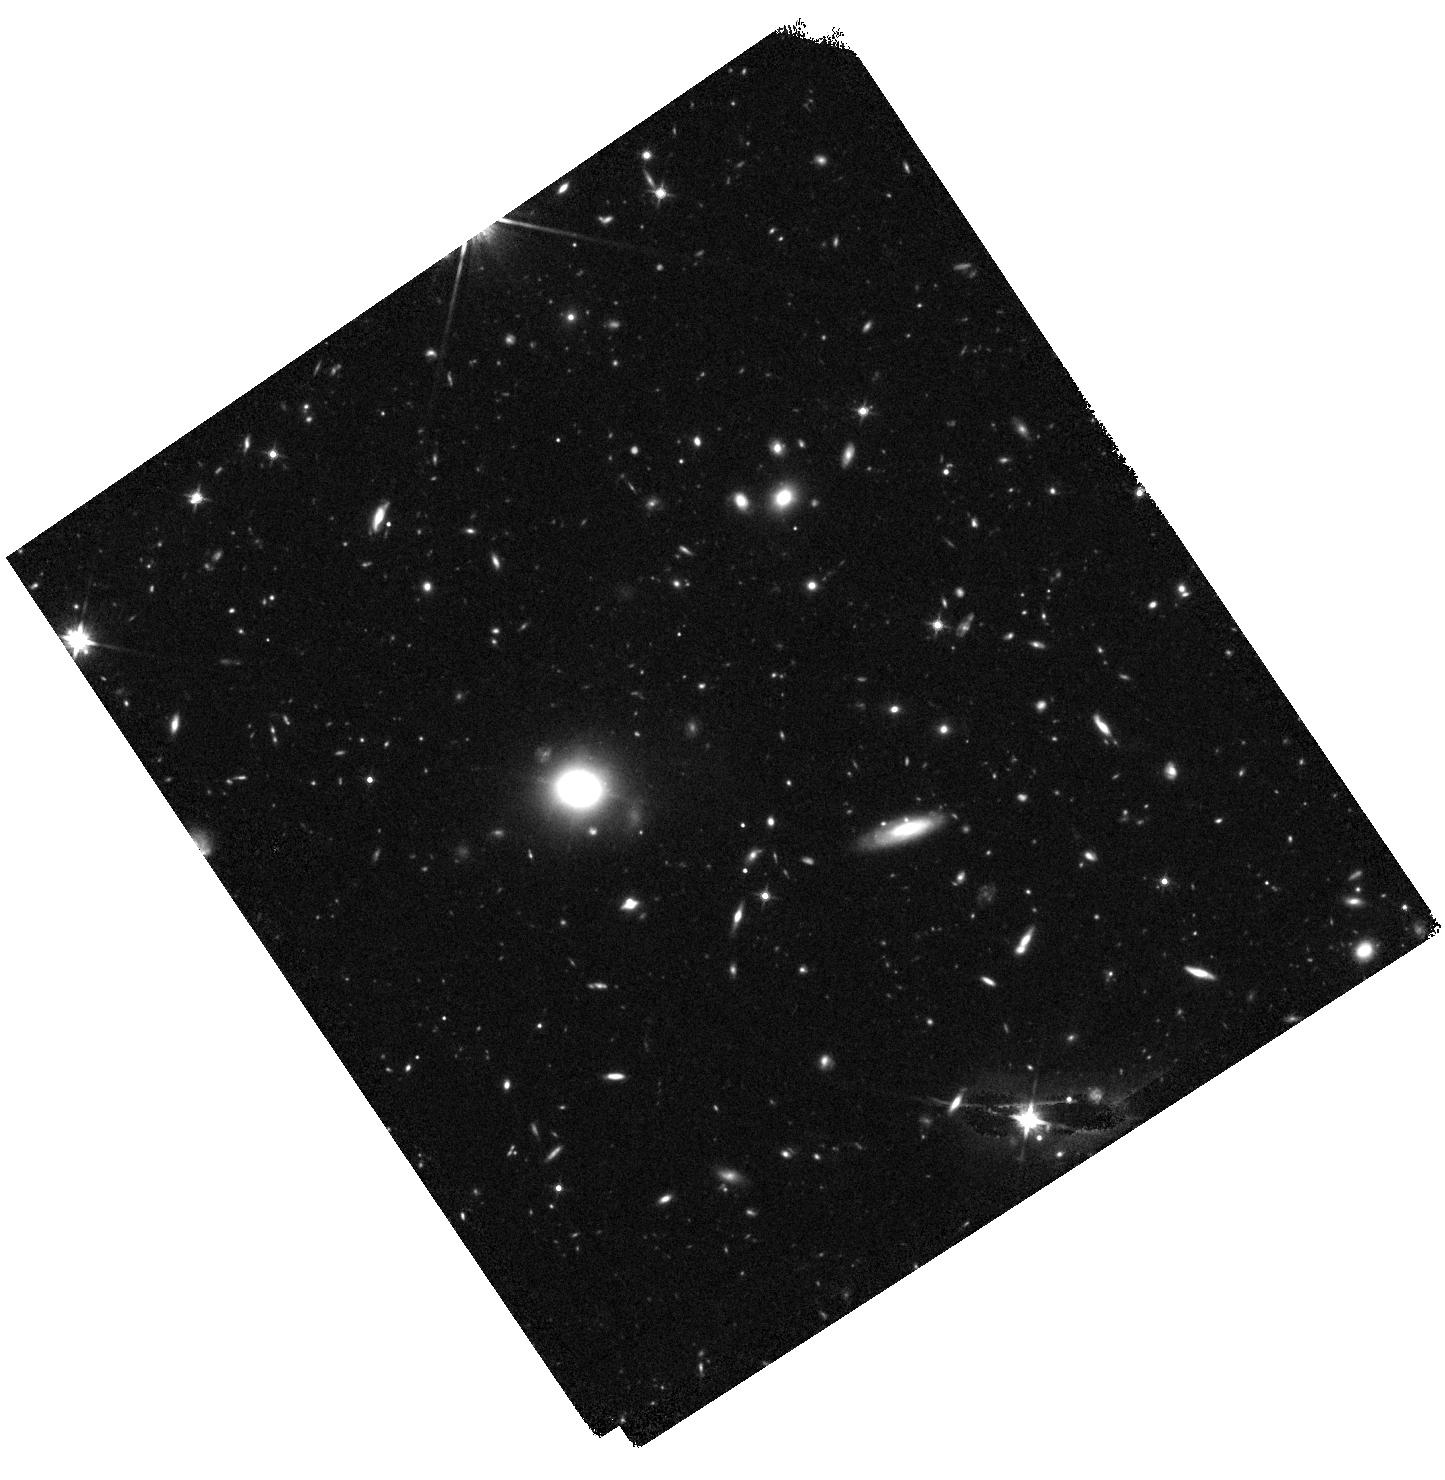
Target: Q2343-CENTER. Instrument: WFC3/IR. Filter: F140W. Exposure: 44 min. Observation ID: hst_14620_14_wfc3_ir_f140w_id7l14

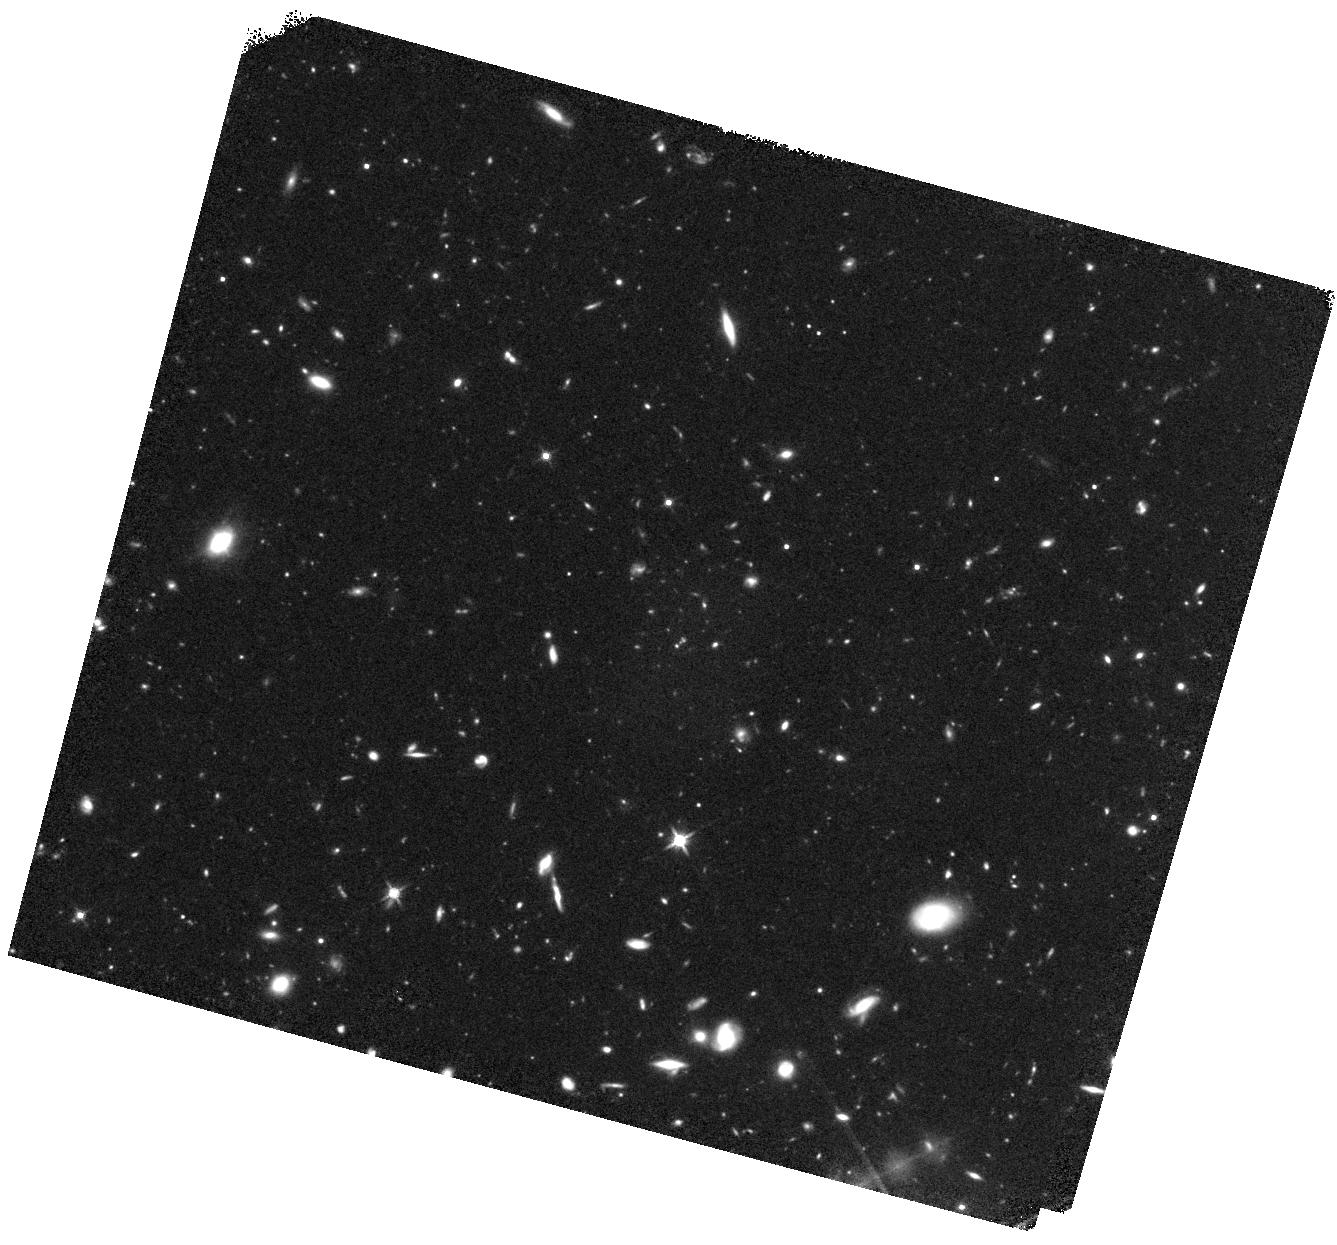
Target: Q2343-CENTER. Instrument: WFC3/IR. Filter: F140W. Exposure: 44 min. Observation ID: hst_14620_04_wfc3_ir_f140w_id7l04

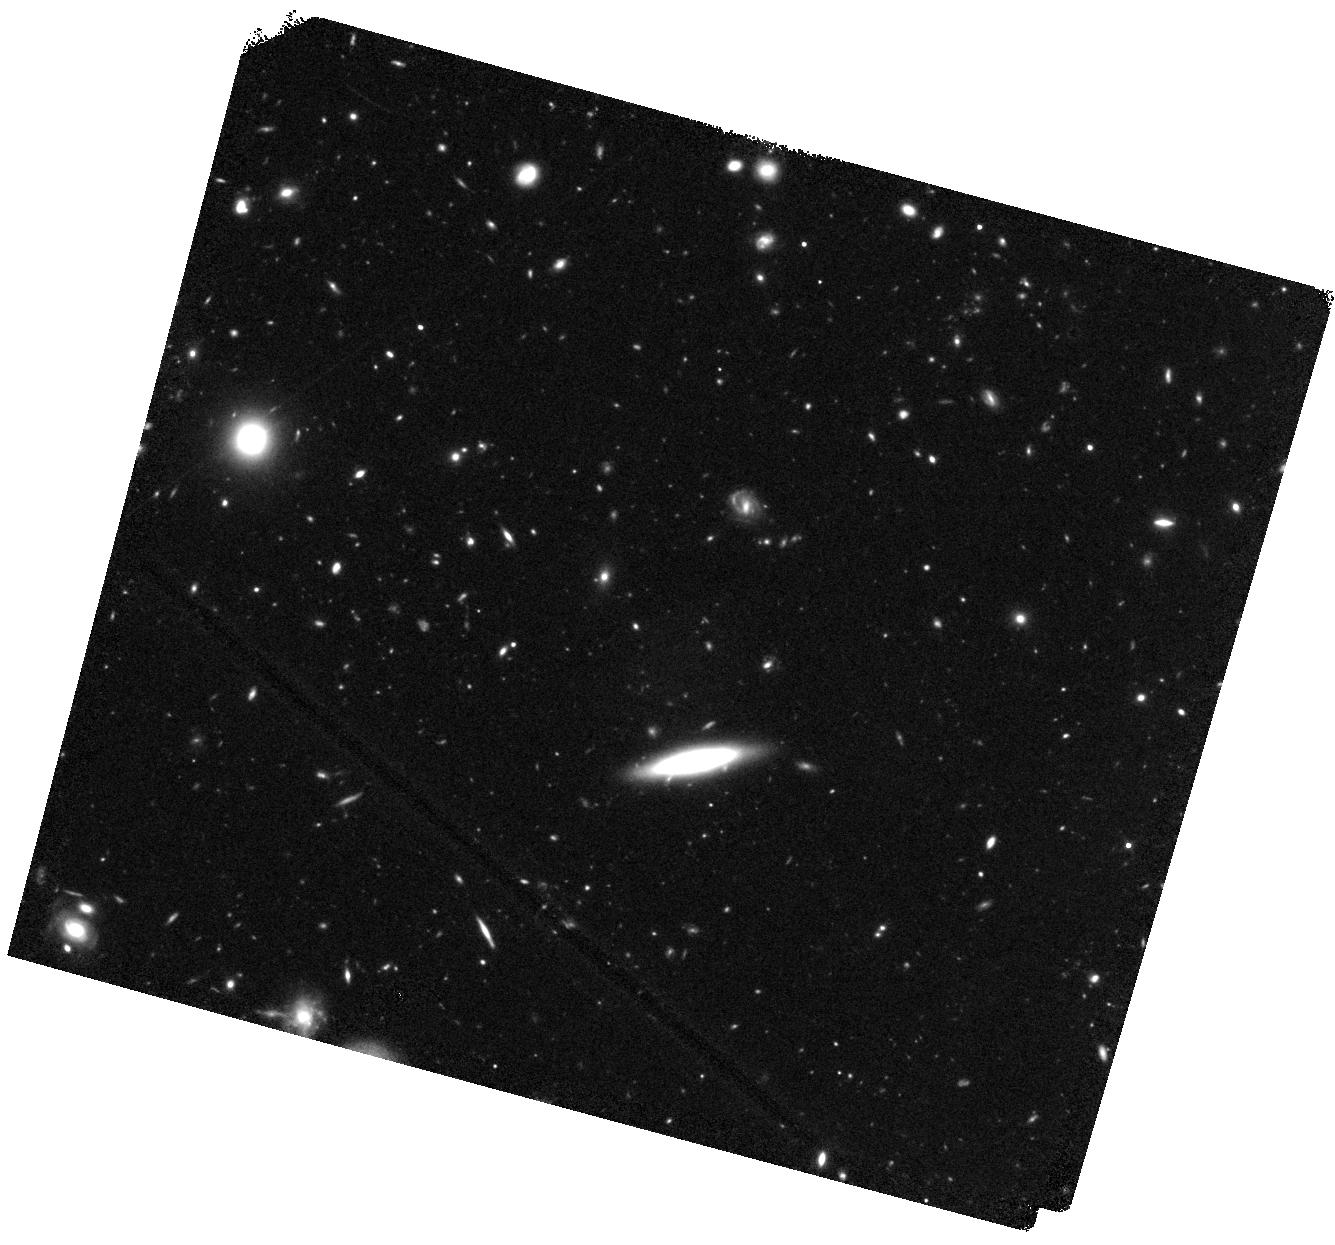
Target: Q2343-CENTER. Instrument: WFC3/IR. Filter: F140W. Exposure: 44 min. Observation ID: hst_14620_03_wfc3_ir_f140w_id7l03

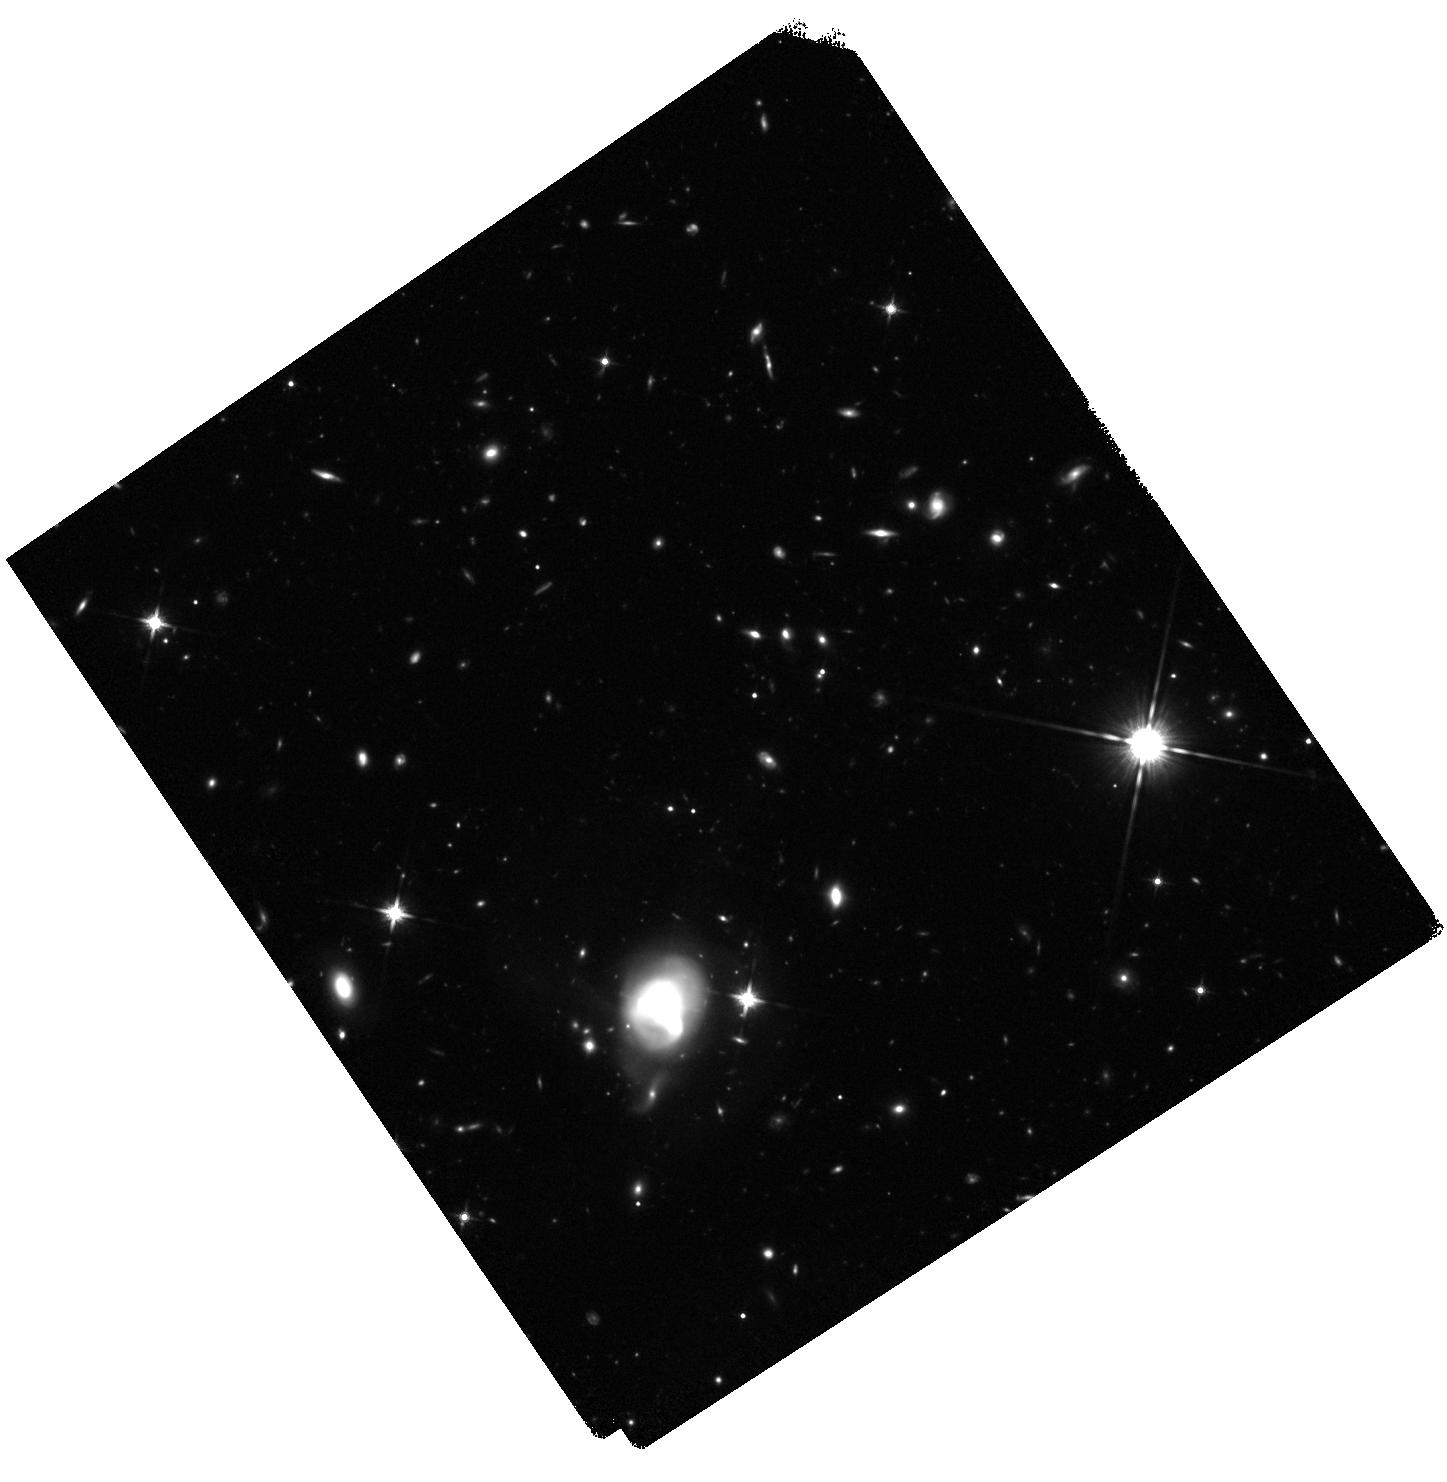
Target: Q2343-CENTER. Instrument: WFC3/IR. Filter: F140W. Exposure: 44 min. Observation ID: hst_14620_11_wfc3_ir_f140w_id7l11

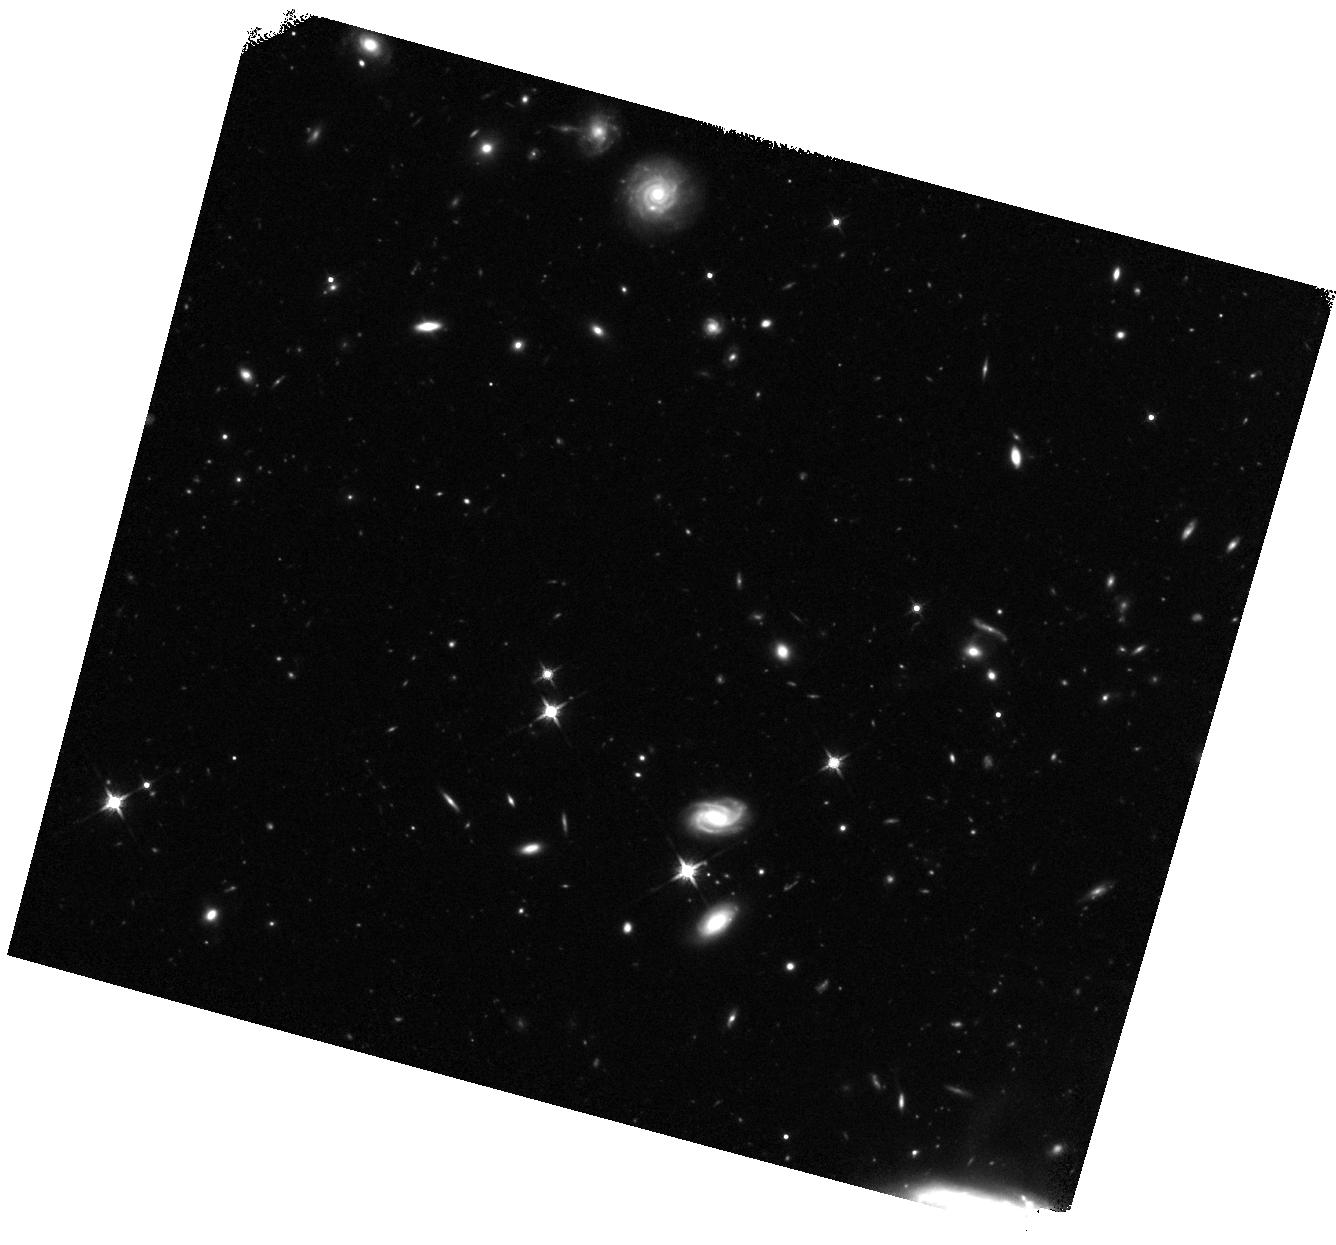
Target: Q2343-CENTER. Instrument: WFC3/IR. Filter: F140W. Exposure: 44 min. Observation ID: hst_14620_07_wfc3_ir_f140w_id7l07

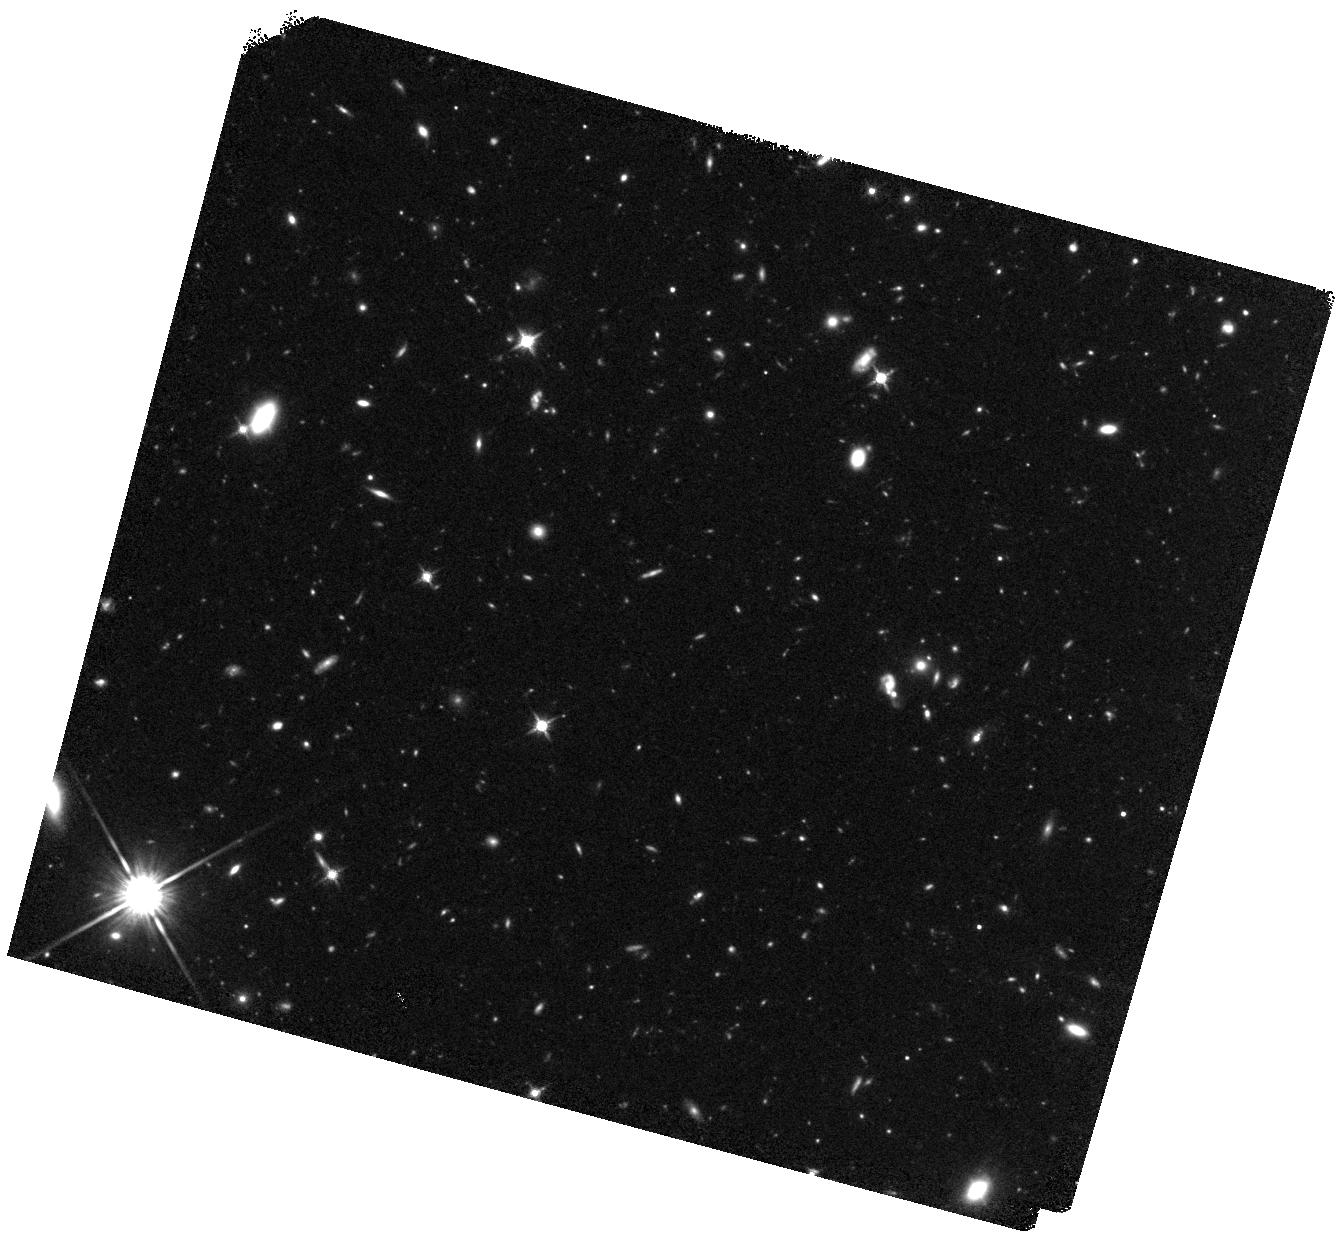
Target: Q2343-CENTER. Instrument: WFC3/IR. Filter: F140W. Exposure: 44 min. Observation ID: hst_14620_01_wfc3_ir_f140w_id7l01

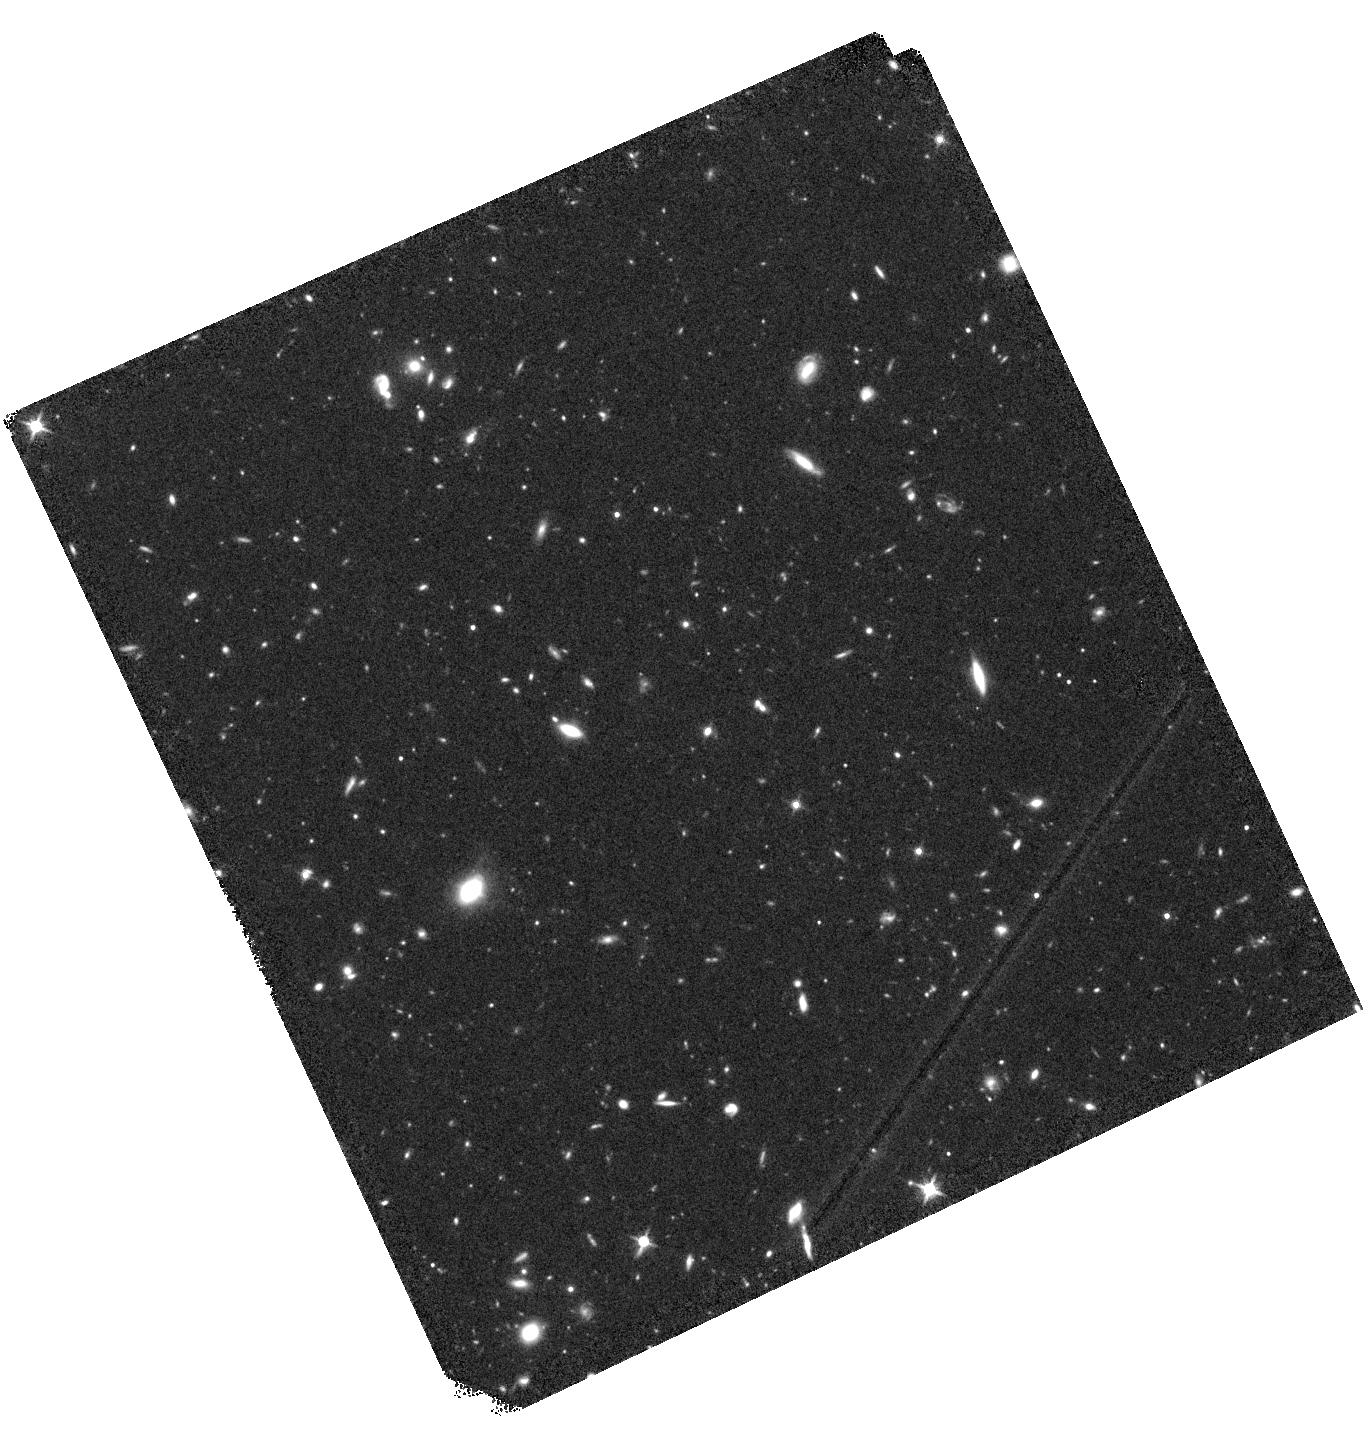
Target: Q2343-CENTER. Instrument: WFC3/IR. Filter: F140W. Exposure: 44 min. Observation ID: hst_14620_12_wfc3_ir_f140w_id7l12

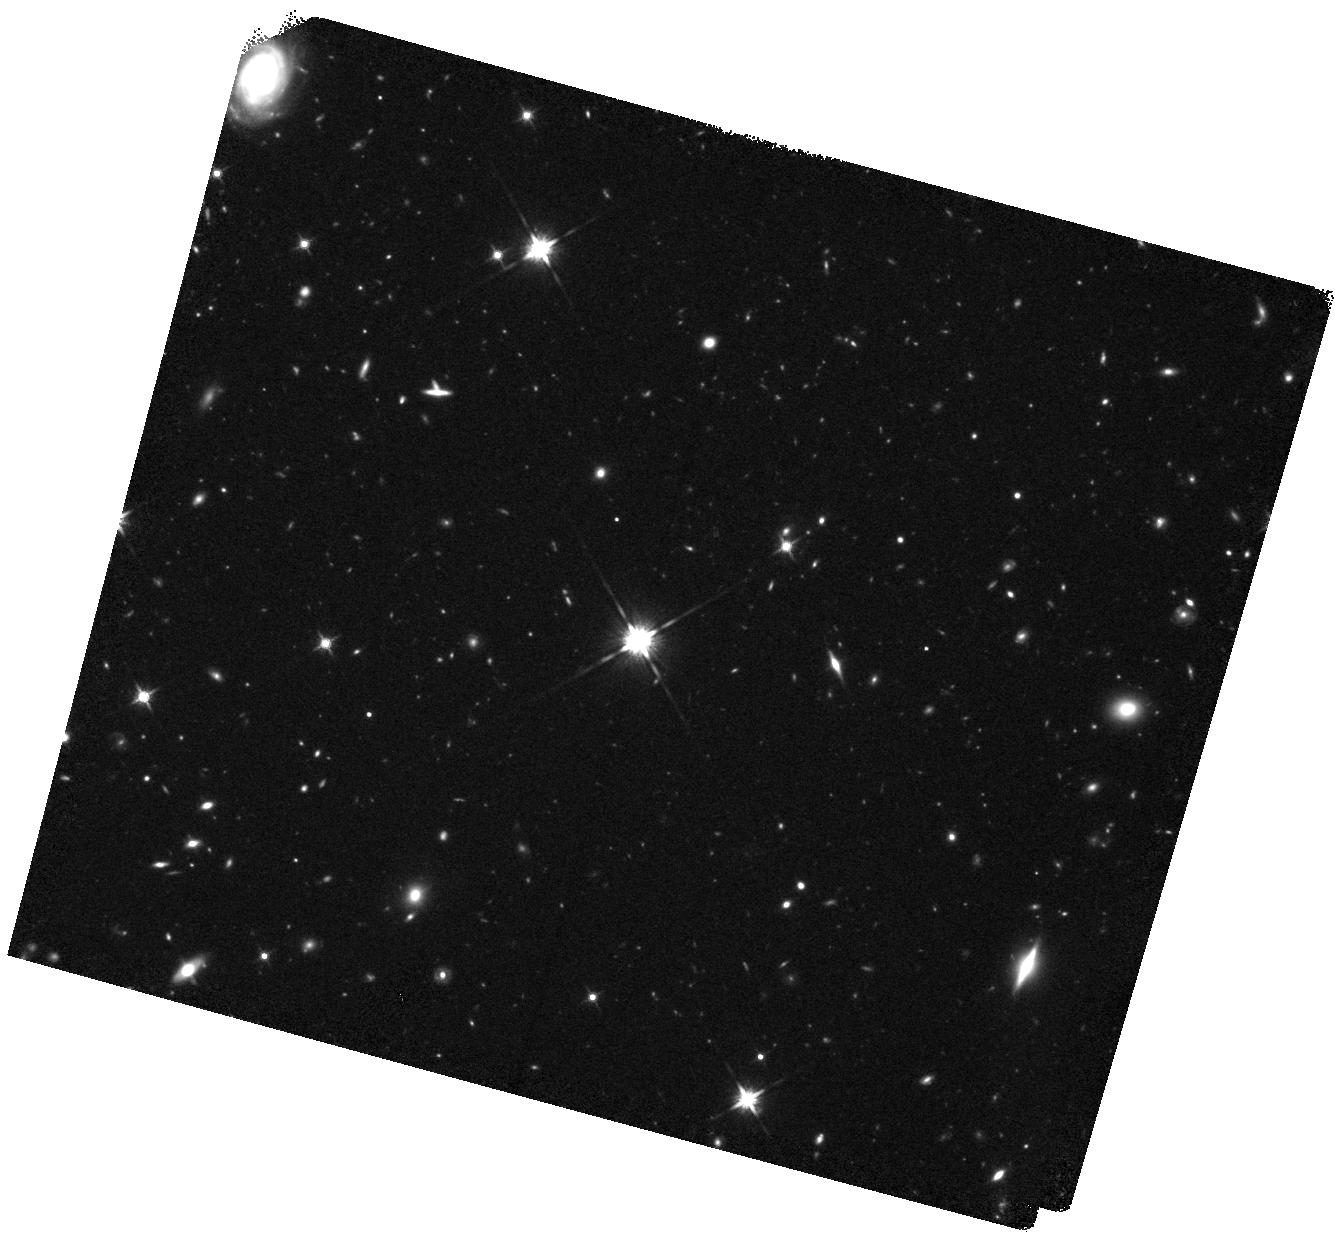
Target: Q2343-CENTER. Instrument: WFC3/IR. Filter: F140W. Exposure: 44 min. Observation ID: hst_14620_09_wfc3_ir_f140w_id7l09

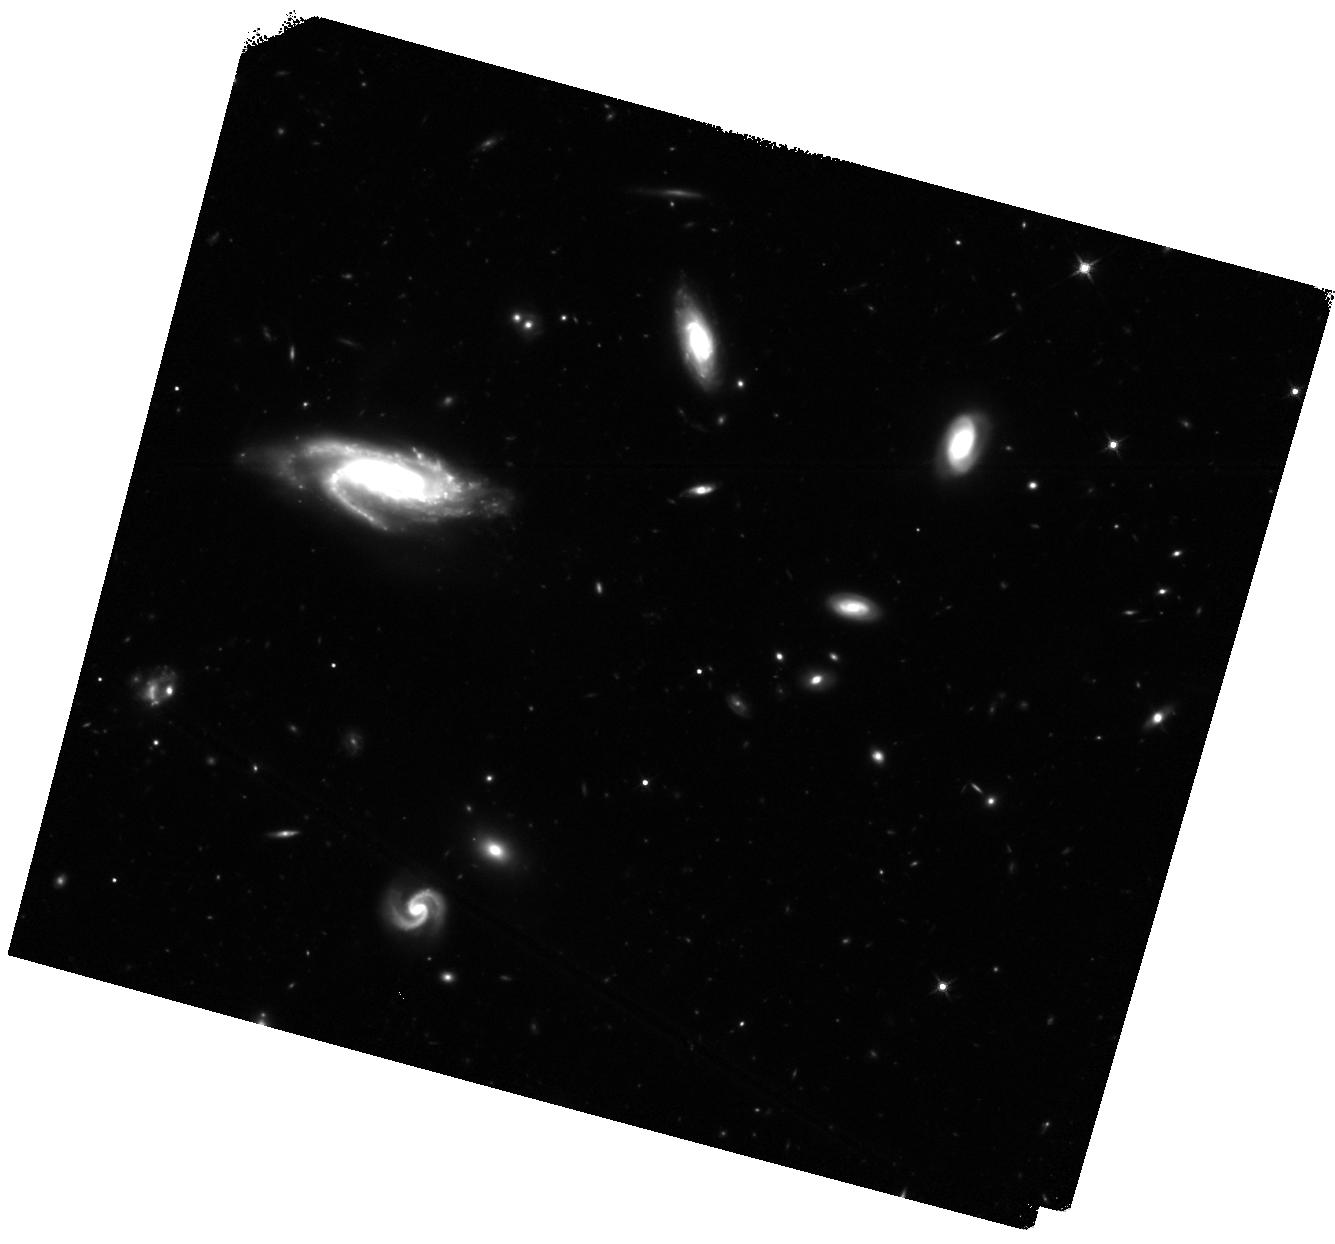
Target: Q2343-CENTER. Instrument: WFC3/IR. Filter: F140W. Exposure: 44 min. Observation ID: hst_14620_10_wfc3_ir_f140w_id7l10

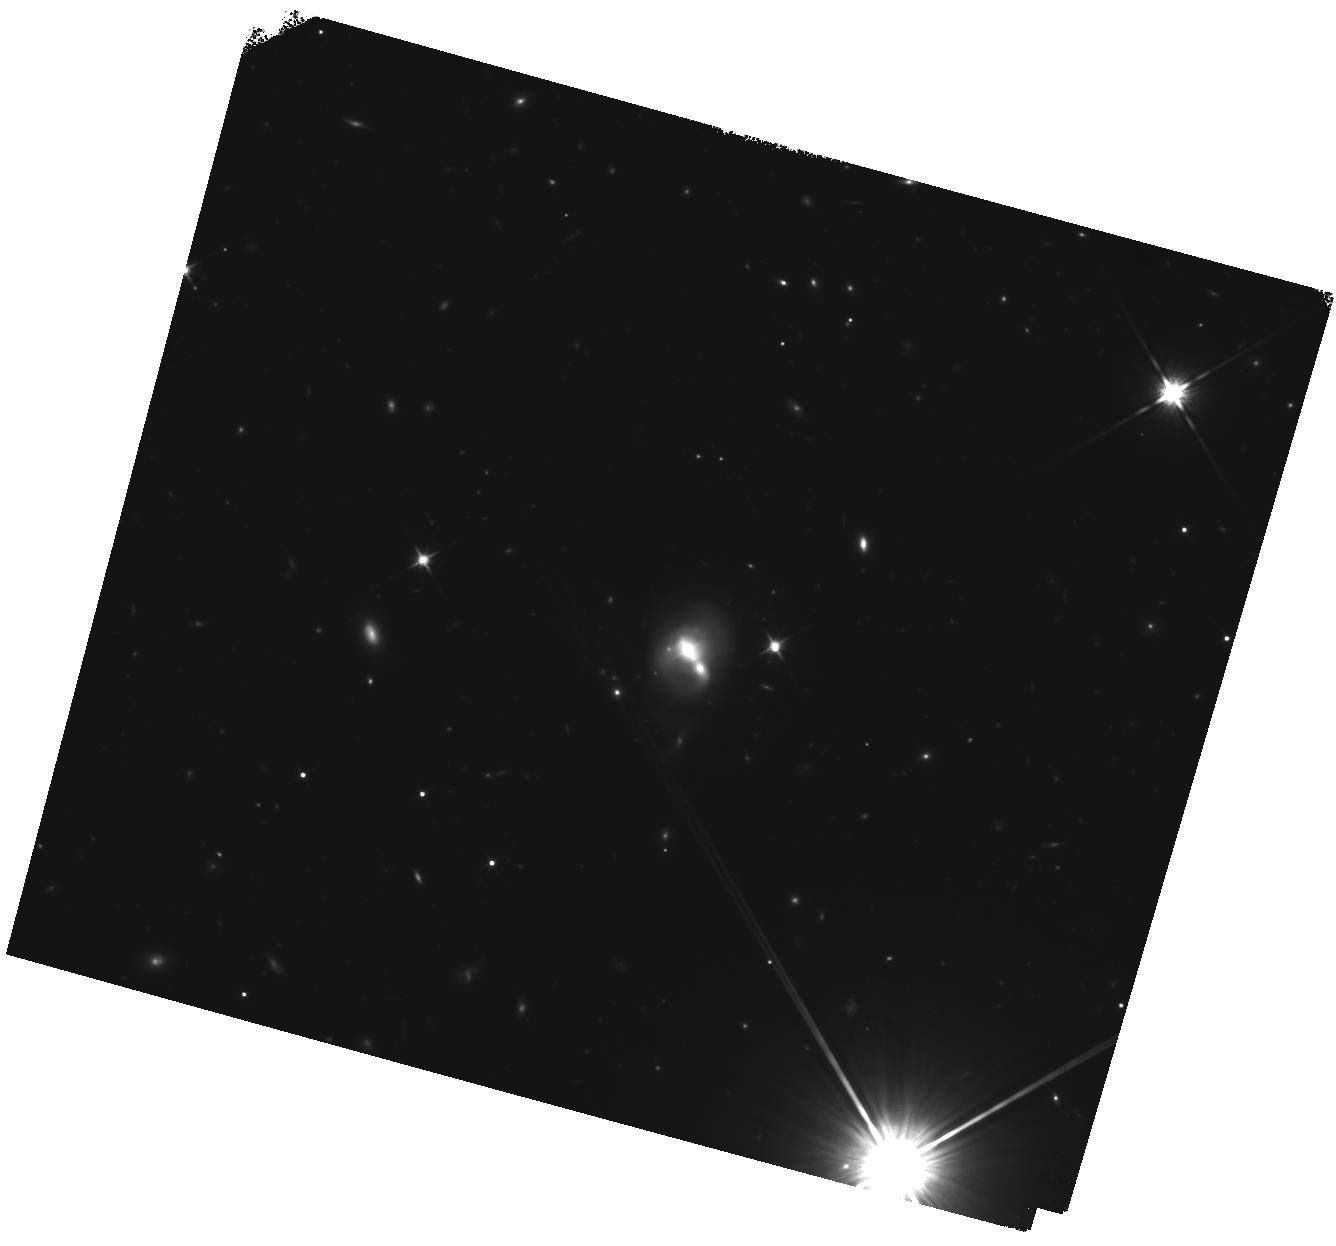
Target: Q2343-CENTER. Instrument: WFC3/IR. Filter: F140W. Exposure: 44 min. Observation ID: hst_14620_08_wfc3_ir_f140w_id7l08

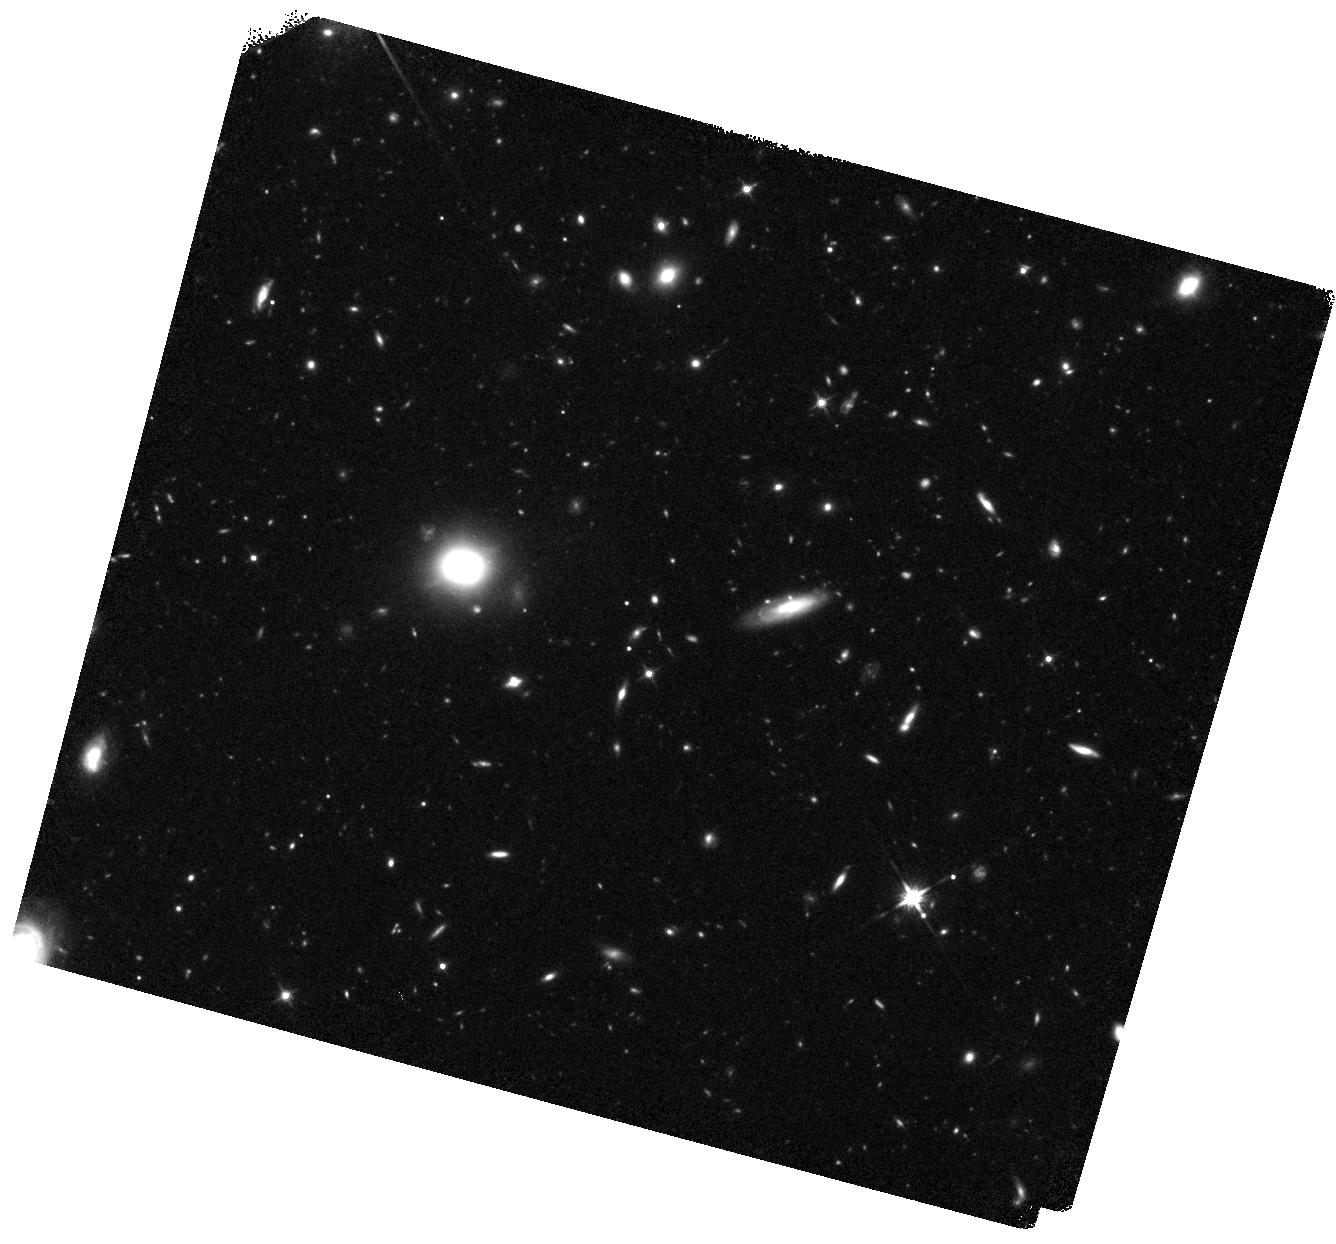
Target: Q2343-CENTER. Instrument: WFC3/IR. Filter: F140W. Exposure: 44 min. Observation ID: hst_14620_05_wfc3_ir_f140w_id7l05

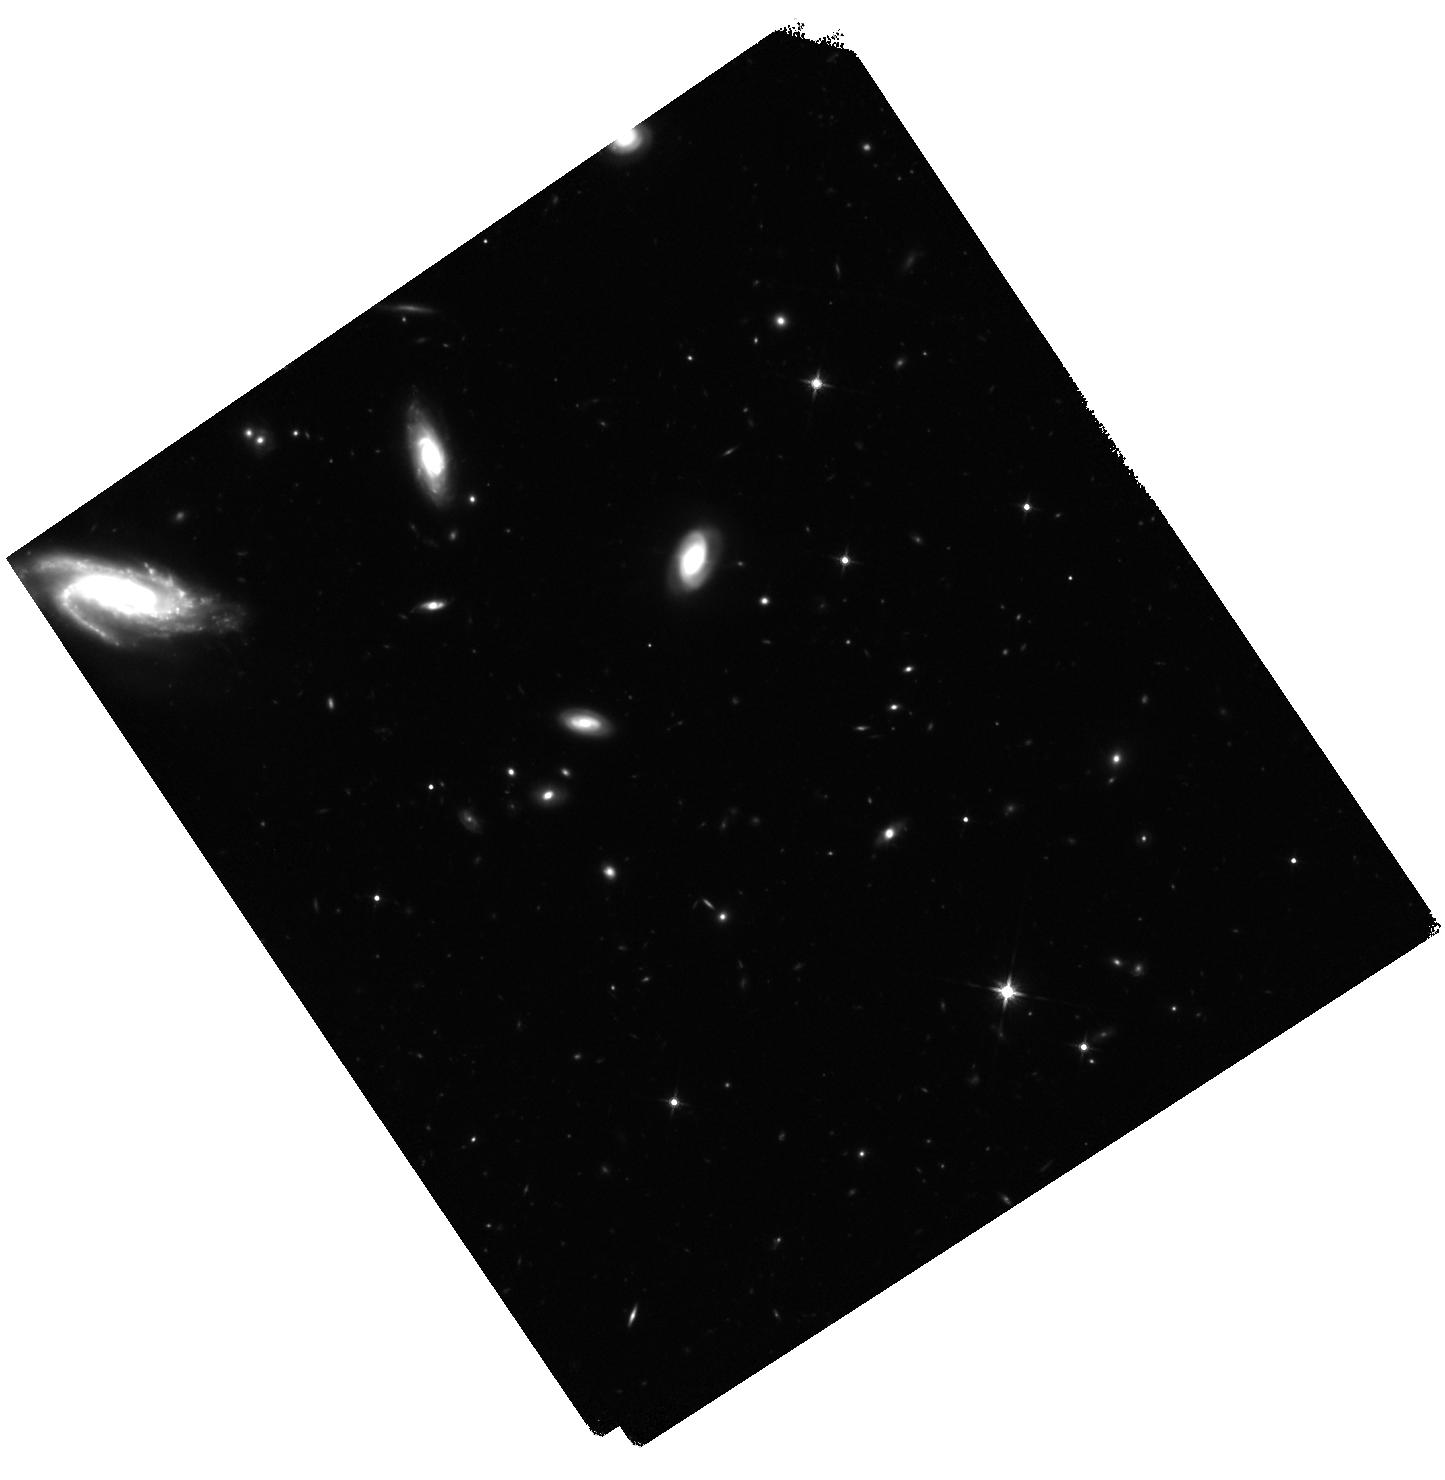
Target: Q2343-CENTER. Instrument: WFC3/IR. Filter: F140W. Exposure: 44 min. Observation ID: hst_14620_16_wfc3_ir_f140w_id7l16

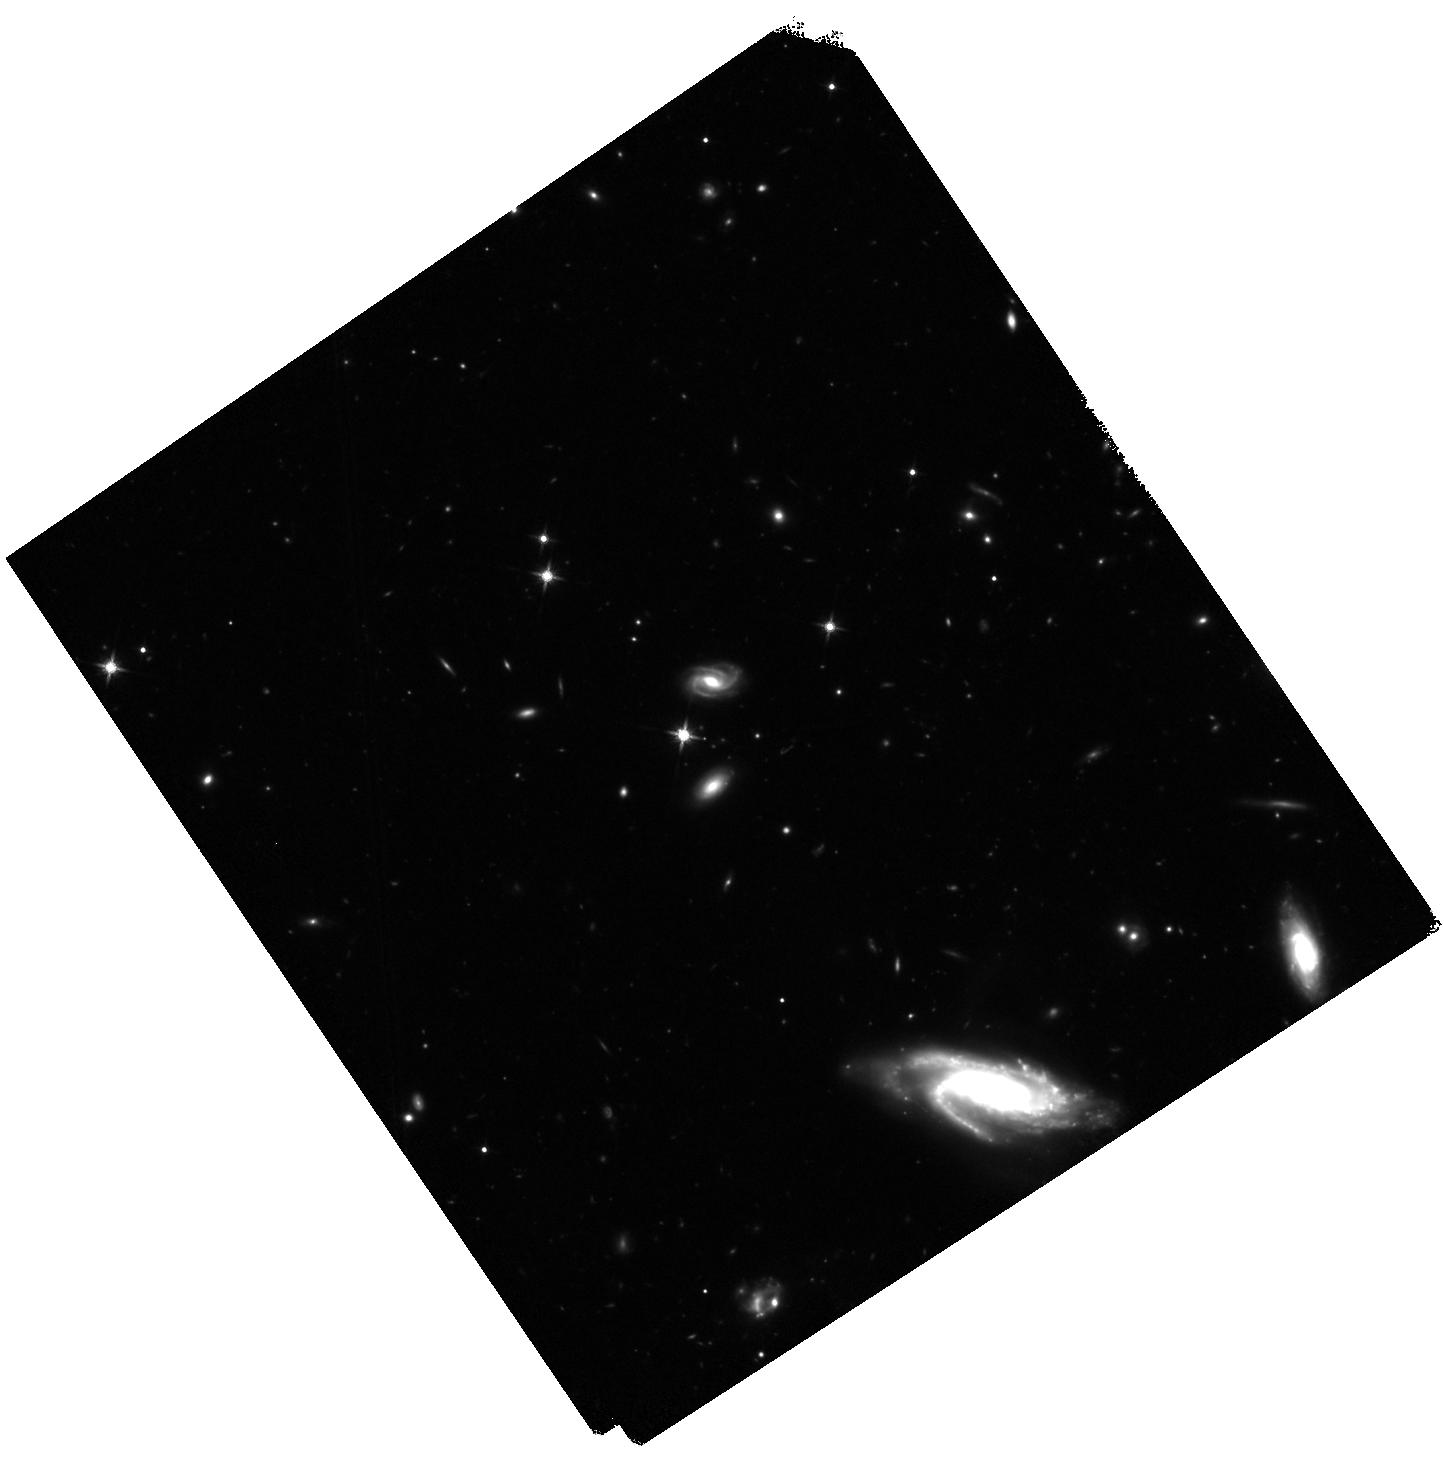
Target: Q2343-CENTER. Instrument: WFC3/IR. Filter: F140W. Exposure: 44 min. Observation ID: hst_14620_19_wfc3_ir_f140w_id7l19

QSO and Galaxy Growth Probed by Faint Lya-Emitters (PI: Trainor, Ryan F)

We propose deep imaging of the stellar continuum of 84 faint Lyman-alpha-emitting galaxies (LAEs) surrounding a hyperluminous QSO at z=2.57. We have shown that these QSOs boost the Lyman-alpha emission of their nearby galaxies (a process known as fluorescence), allowing the direct characterization of the QSO ionizing field and the potential detection of galaxies independently of their stellar luminosities. However, the relative contributions of stellar and fluorescent Lyman-alpha emission are currently masked by the poorly-constrained stellar populations of these faint galaxies (R ~ 27; log(M*) ~ 8-9.5; L ~ 0.1 L*). Unlike typical broadband filters, the WFC3 F140W passband samples the stellar continuum at this redshift with minimal contamination by bright emission lines, and these wide-field images will allow us to map the stellar contribution to total luminosity out to large QSO-centric radii. Faint LAEs also exhibit characteristics that vastly expand the parameter space of galaxies selected by continuum colors alone: LAEs have weaker outflowing winds, less optically-thick gas, and a higher escape fraction of UV photons than continuum-selected galaxies. Robust measurements of the stellar masses and sizes of these galaxies are essential for understanding the efficiency and scaling of stellar feedback, star formation, and ionizing photon emission at low galaxy masses, and their morphologies will reveal how this feedback affects galaxy-scale structures and the observed anisotropic distributions of escaping gas and photons. Comparison to 182 continuum-selected galaxies (z~2-3) in the same field will reveal these properties as a function of stellar mass and galaxy structure.